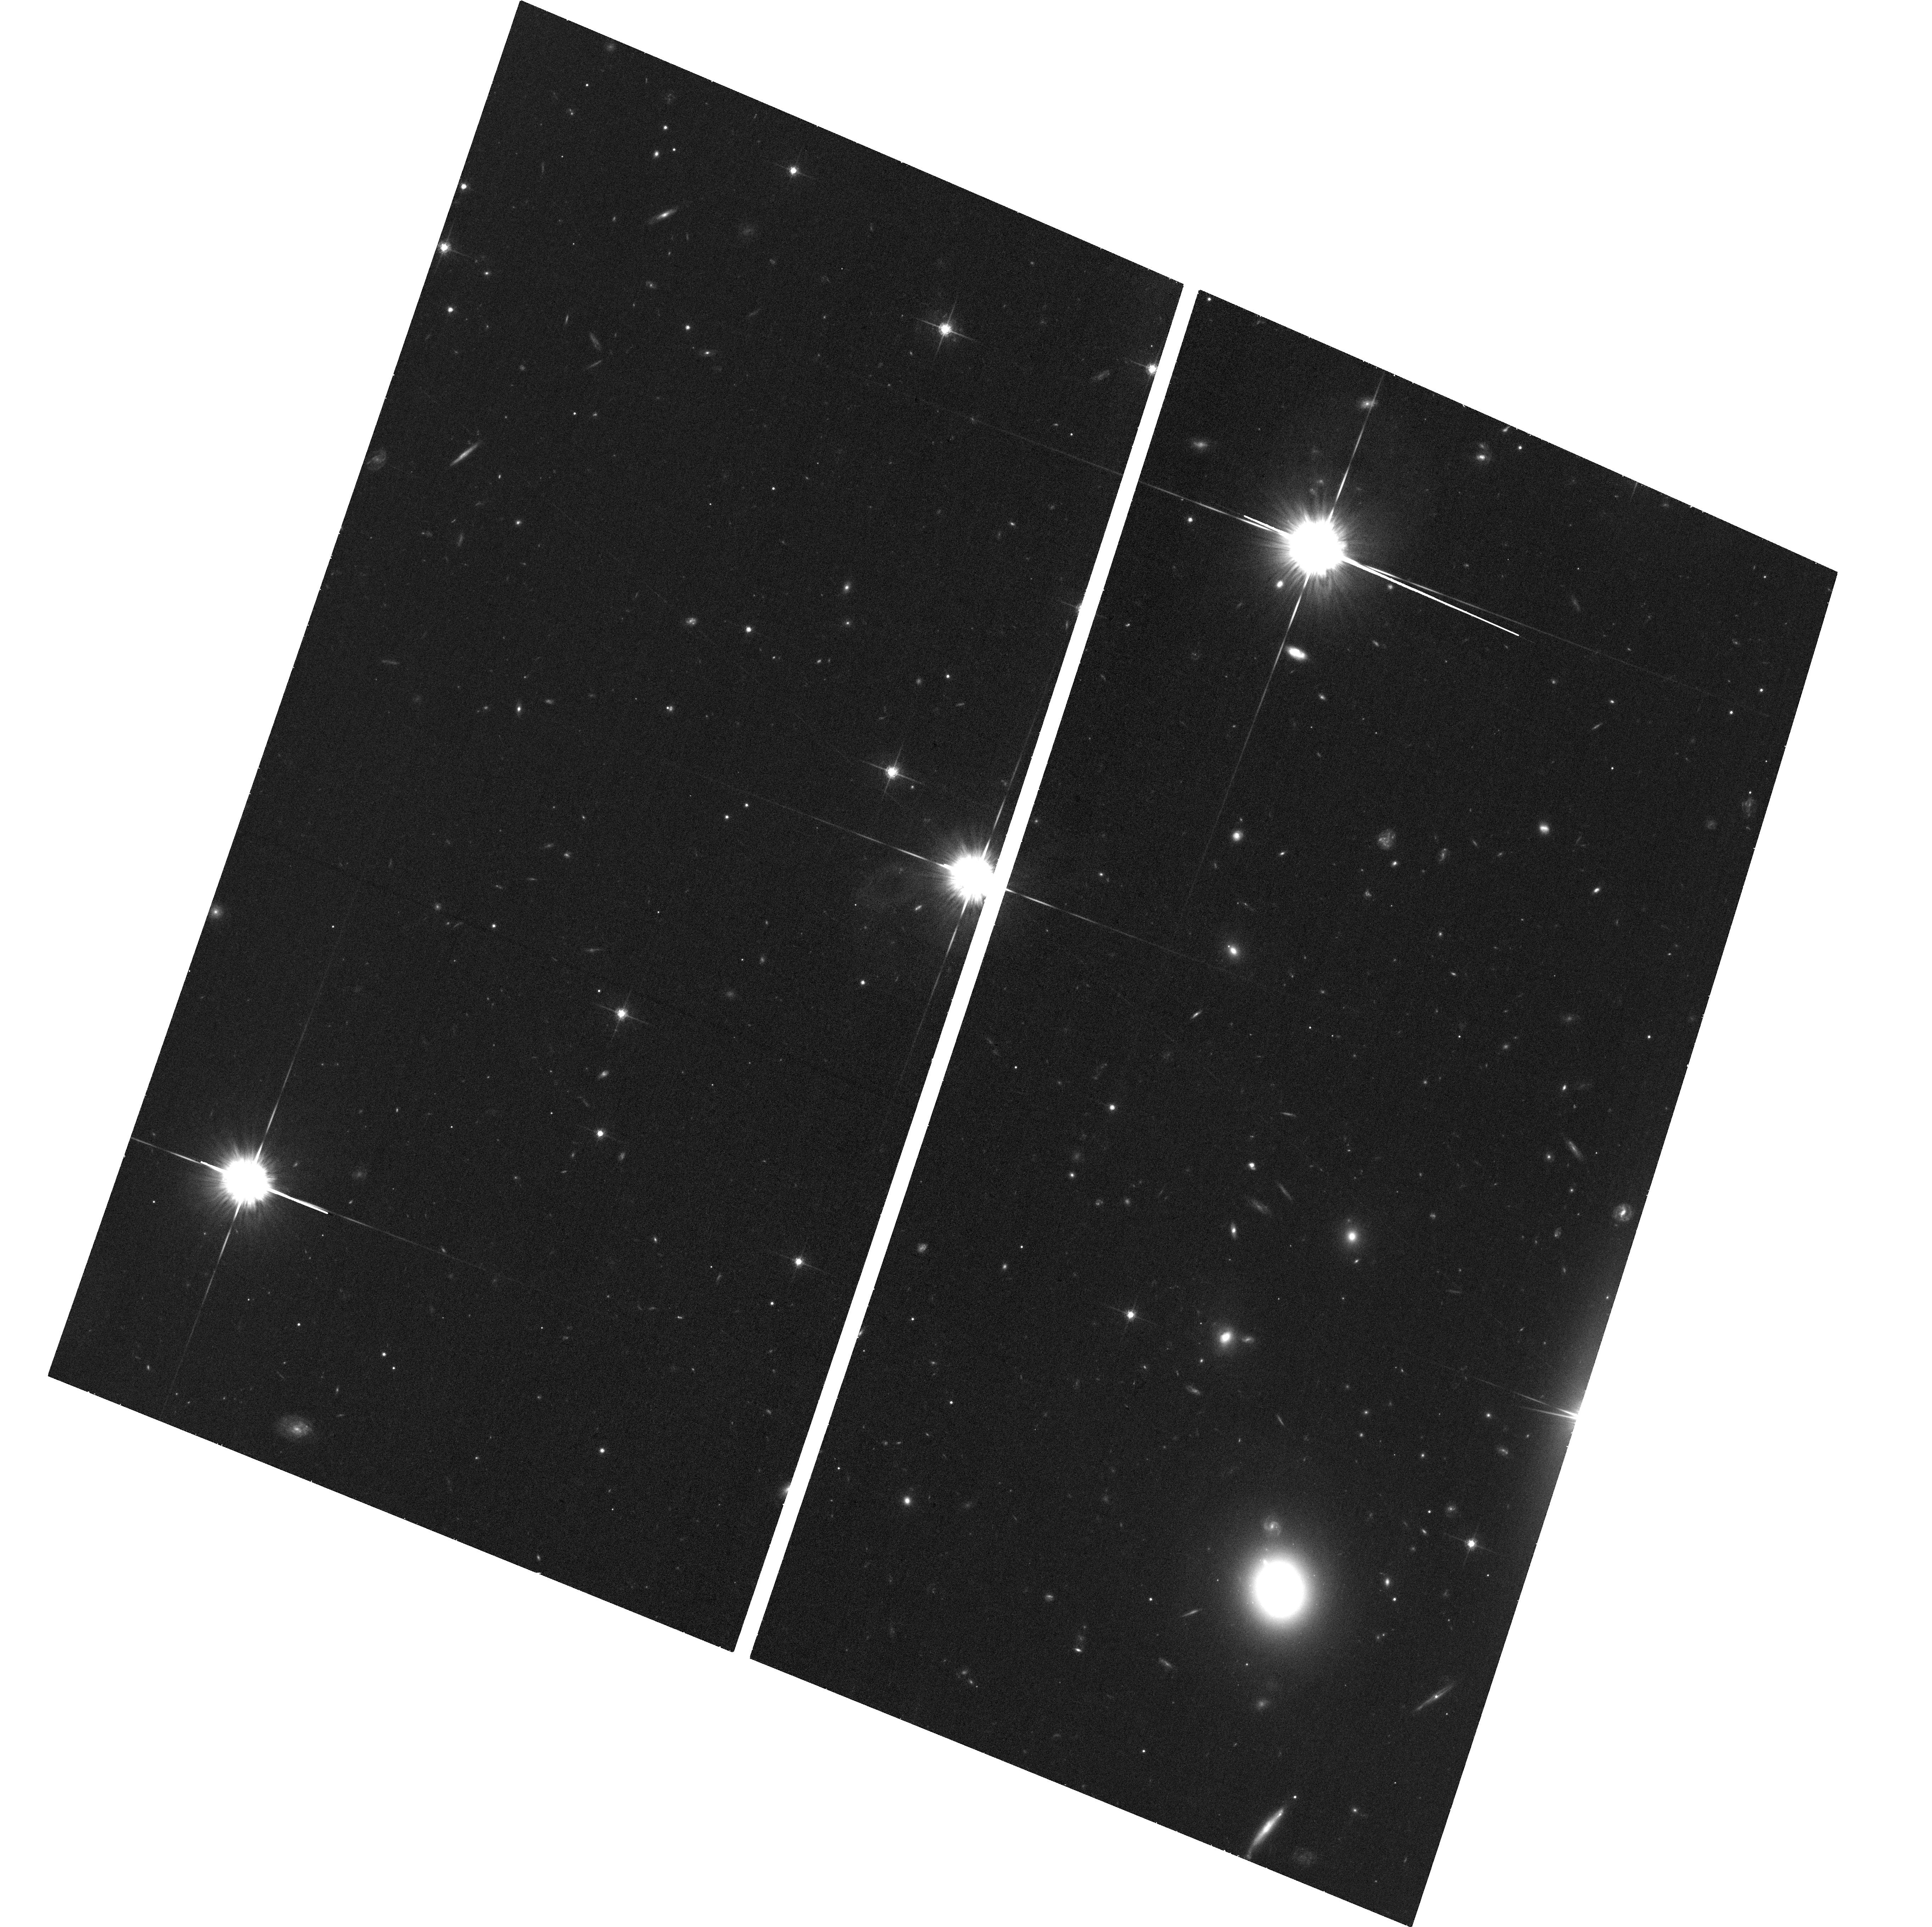
Target: 3XMMJ215022.4-055108
Instrument: ACS/WFC
Filter: F775W
Exposure: 36 min
Observation ID: hst_15441_01_acs_wfc_f775w_jdru01

Follow-up Observation of a Hyperluminous Intermediate-mass Black Hole Candidate (PI: Lin, Dacheng)

Intermediate-mass black holes (IMBH, ~10^2-10^5 msun) have been long sought after because they are associated with several important astrophysical processes. The best IMBH candidates are hyperluminous off-nuclear X-ray sources (HLXs) with LX>10^41 erg/s, but very few are known. We have identified a new HLX candidate (LX~10^43 erg/s), at an offset of 11.6" (12 kpc) from the center of its host galaxy (D L=247 Mpc). We request a deep (60 ks) XMM-Newton observation of the source in AO17 to measure its flux and spectral evolution while it is in the decay phase of a prolonged outburst, in order to demonstrate its IMBH nature and confirm our tidal disruption event explanation for the outburst. An HST orbit is also requested to confirm that our source is in a star cluster.